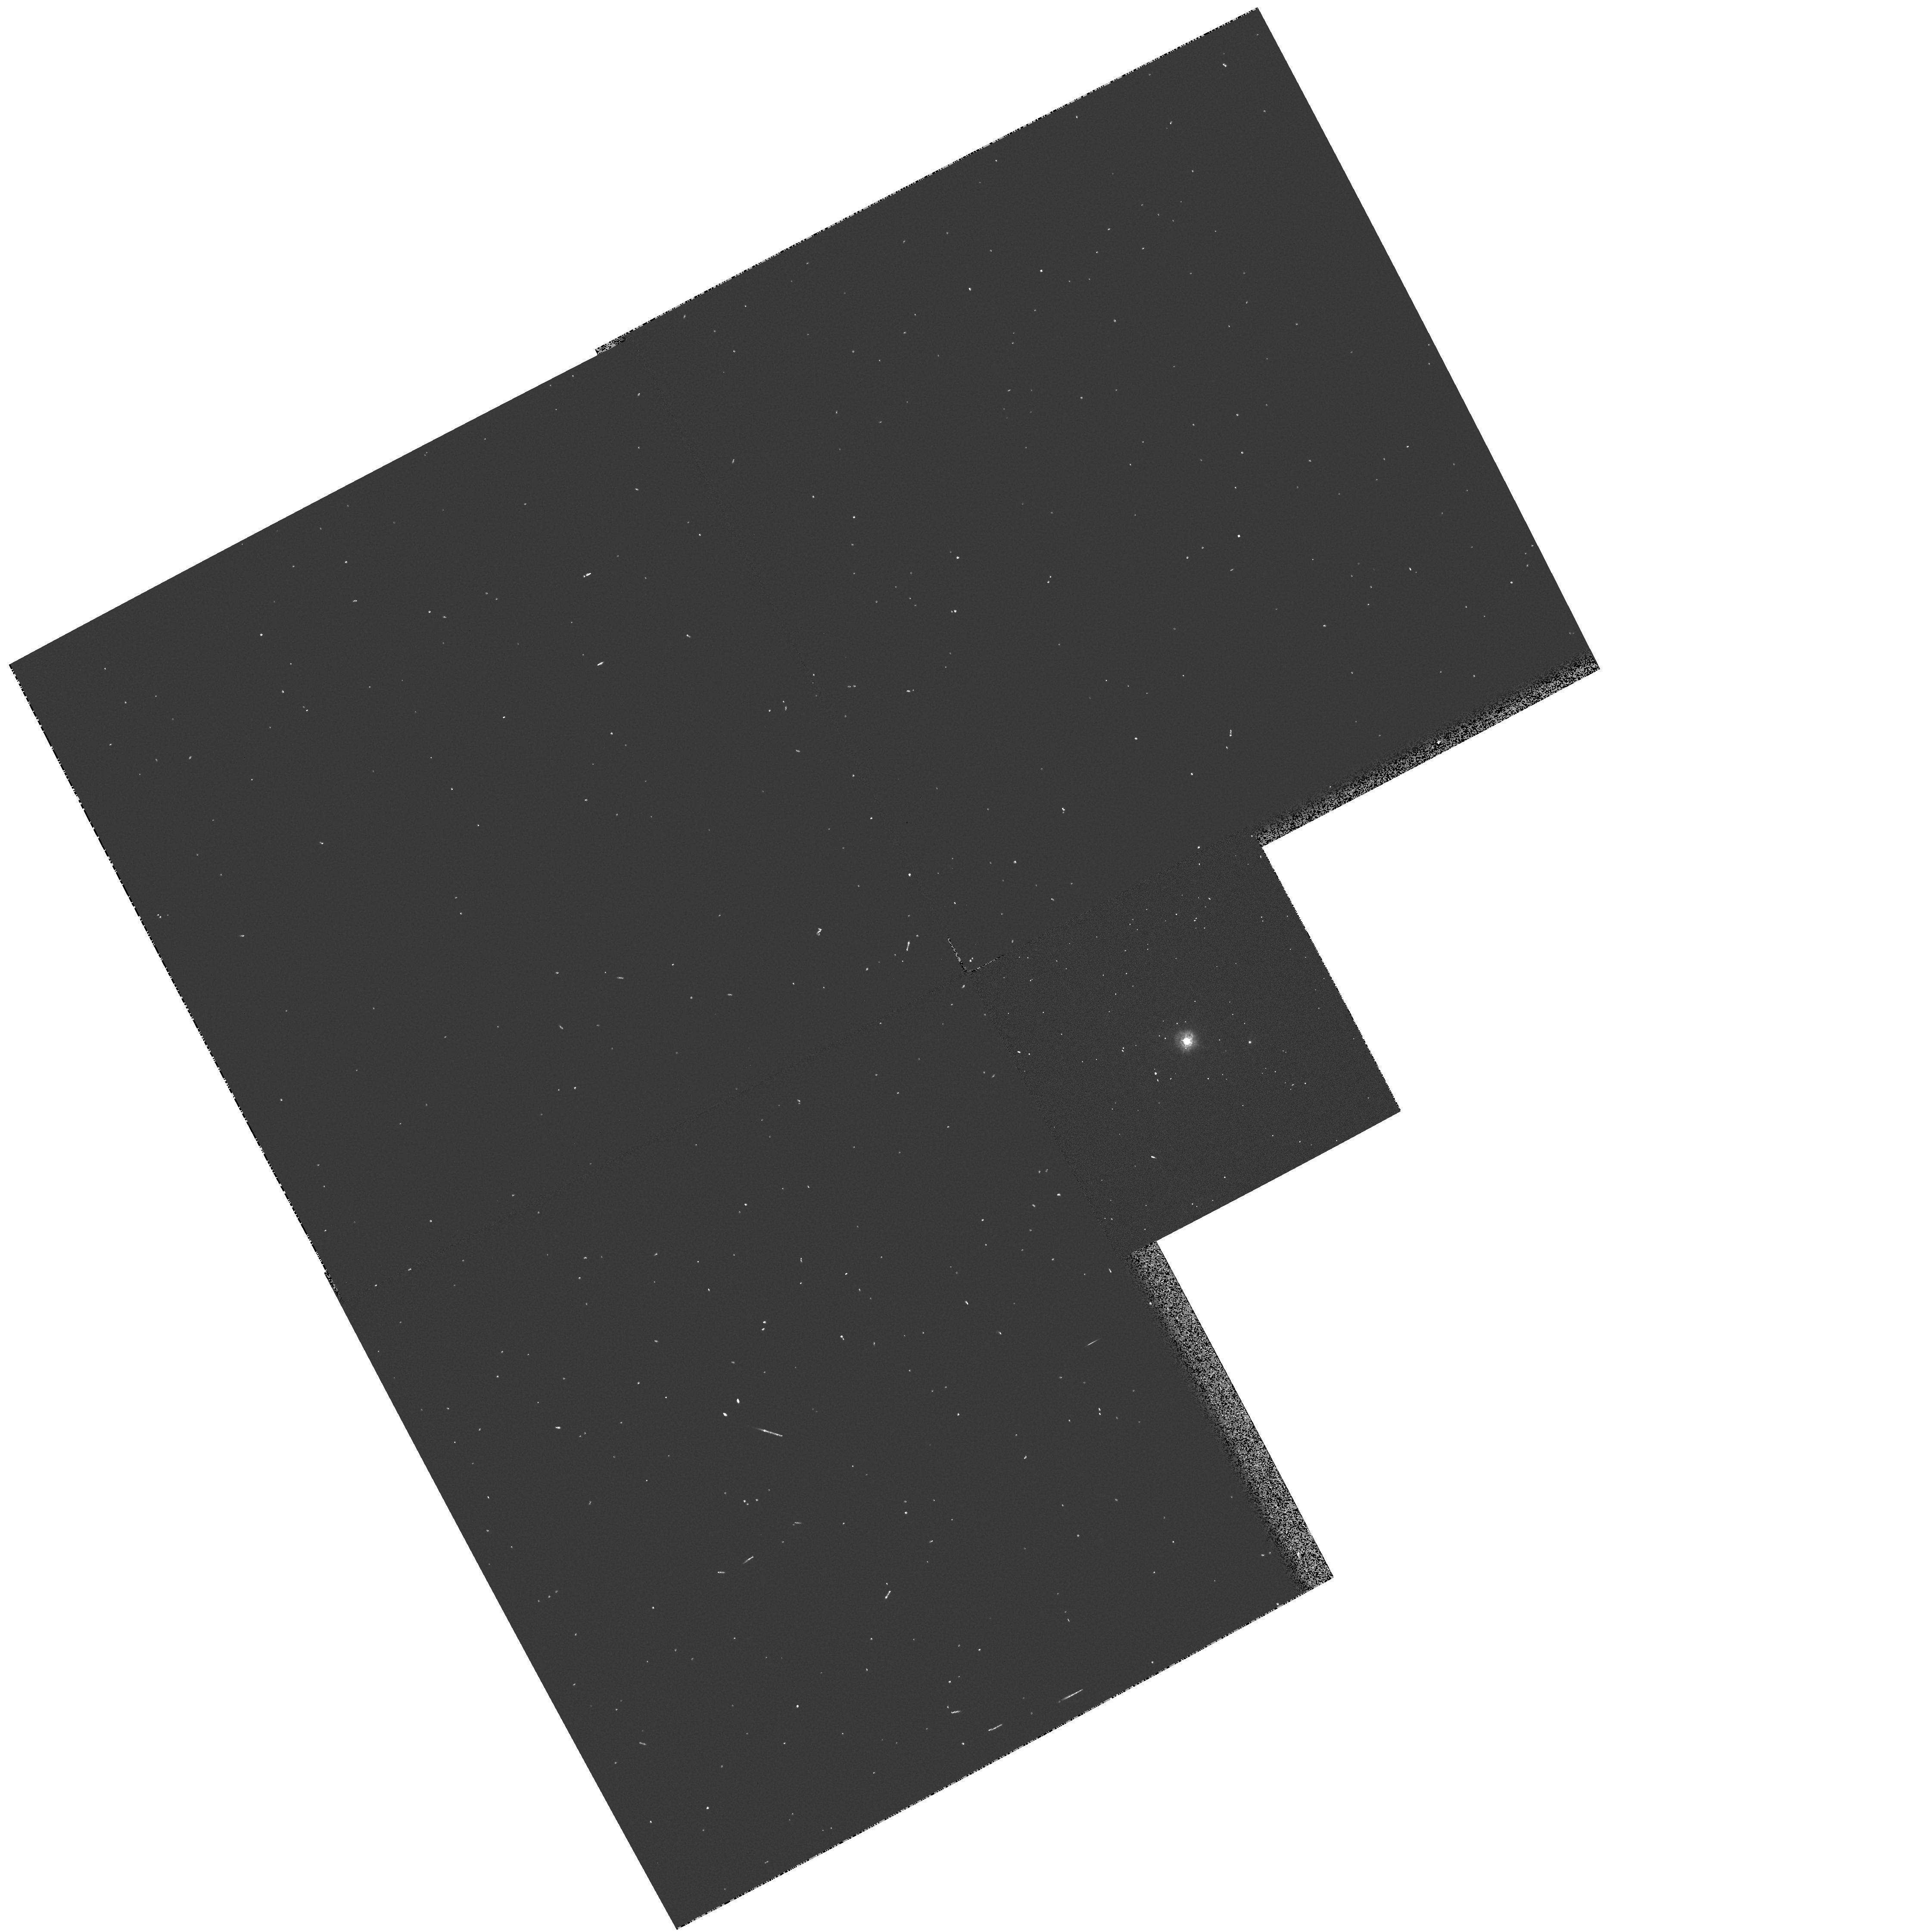
Target: HD22468
Instrument: WFPC2/PC
Filter: F255W
Exposure: 2 min
Observation ID: hst_7209_04_wfpc2_pc_f255w_u3yn04

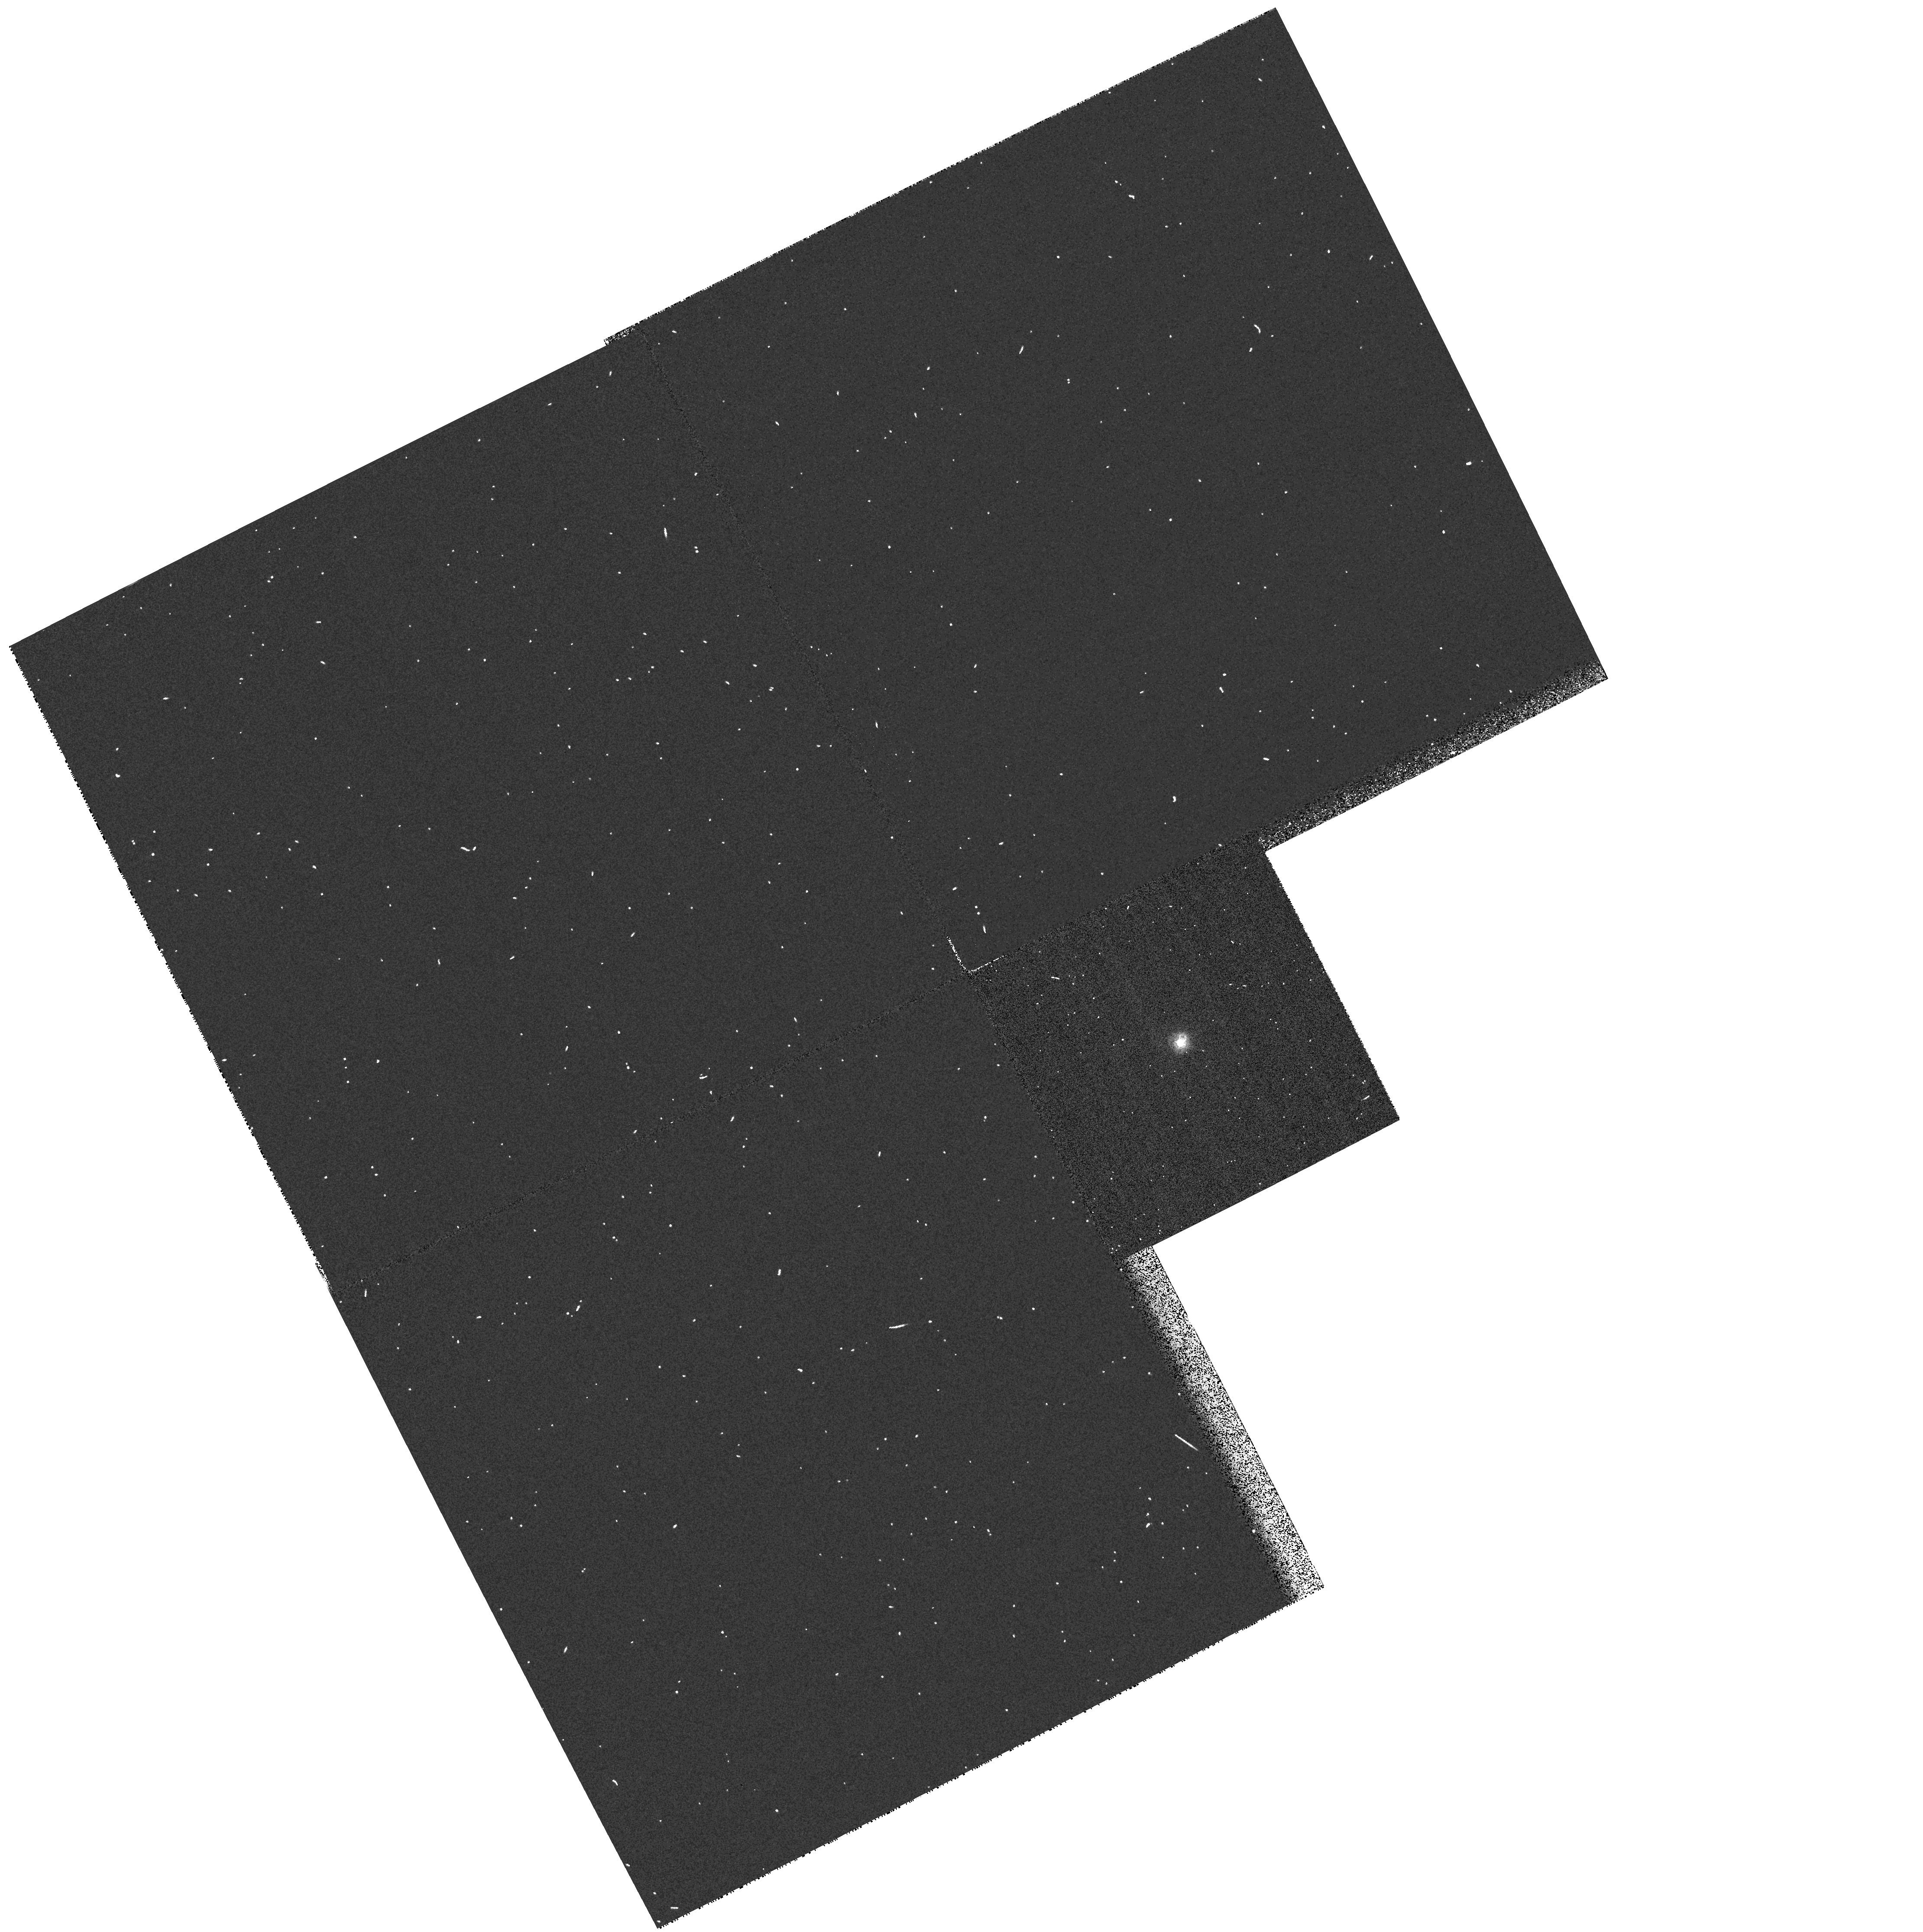
Target: HD216489
Instrument: WFPC2/PC
Filter: F255W
Exposure: 2 min
Observation ID: hst_7209_03_wfpc2_pc_f255w_u3yn03

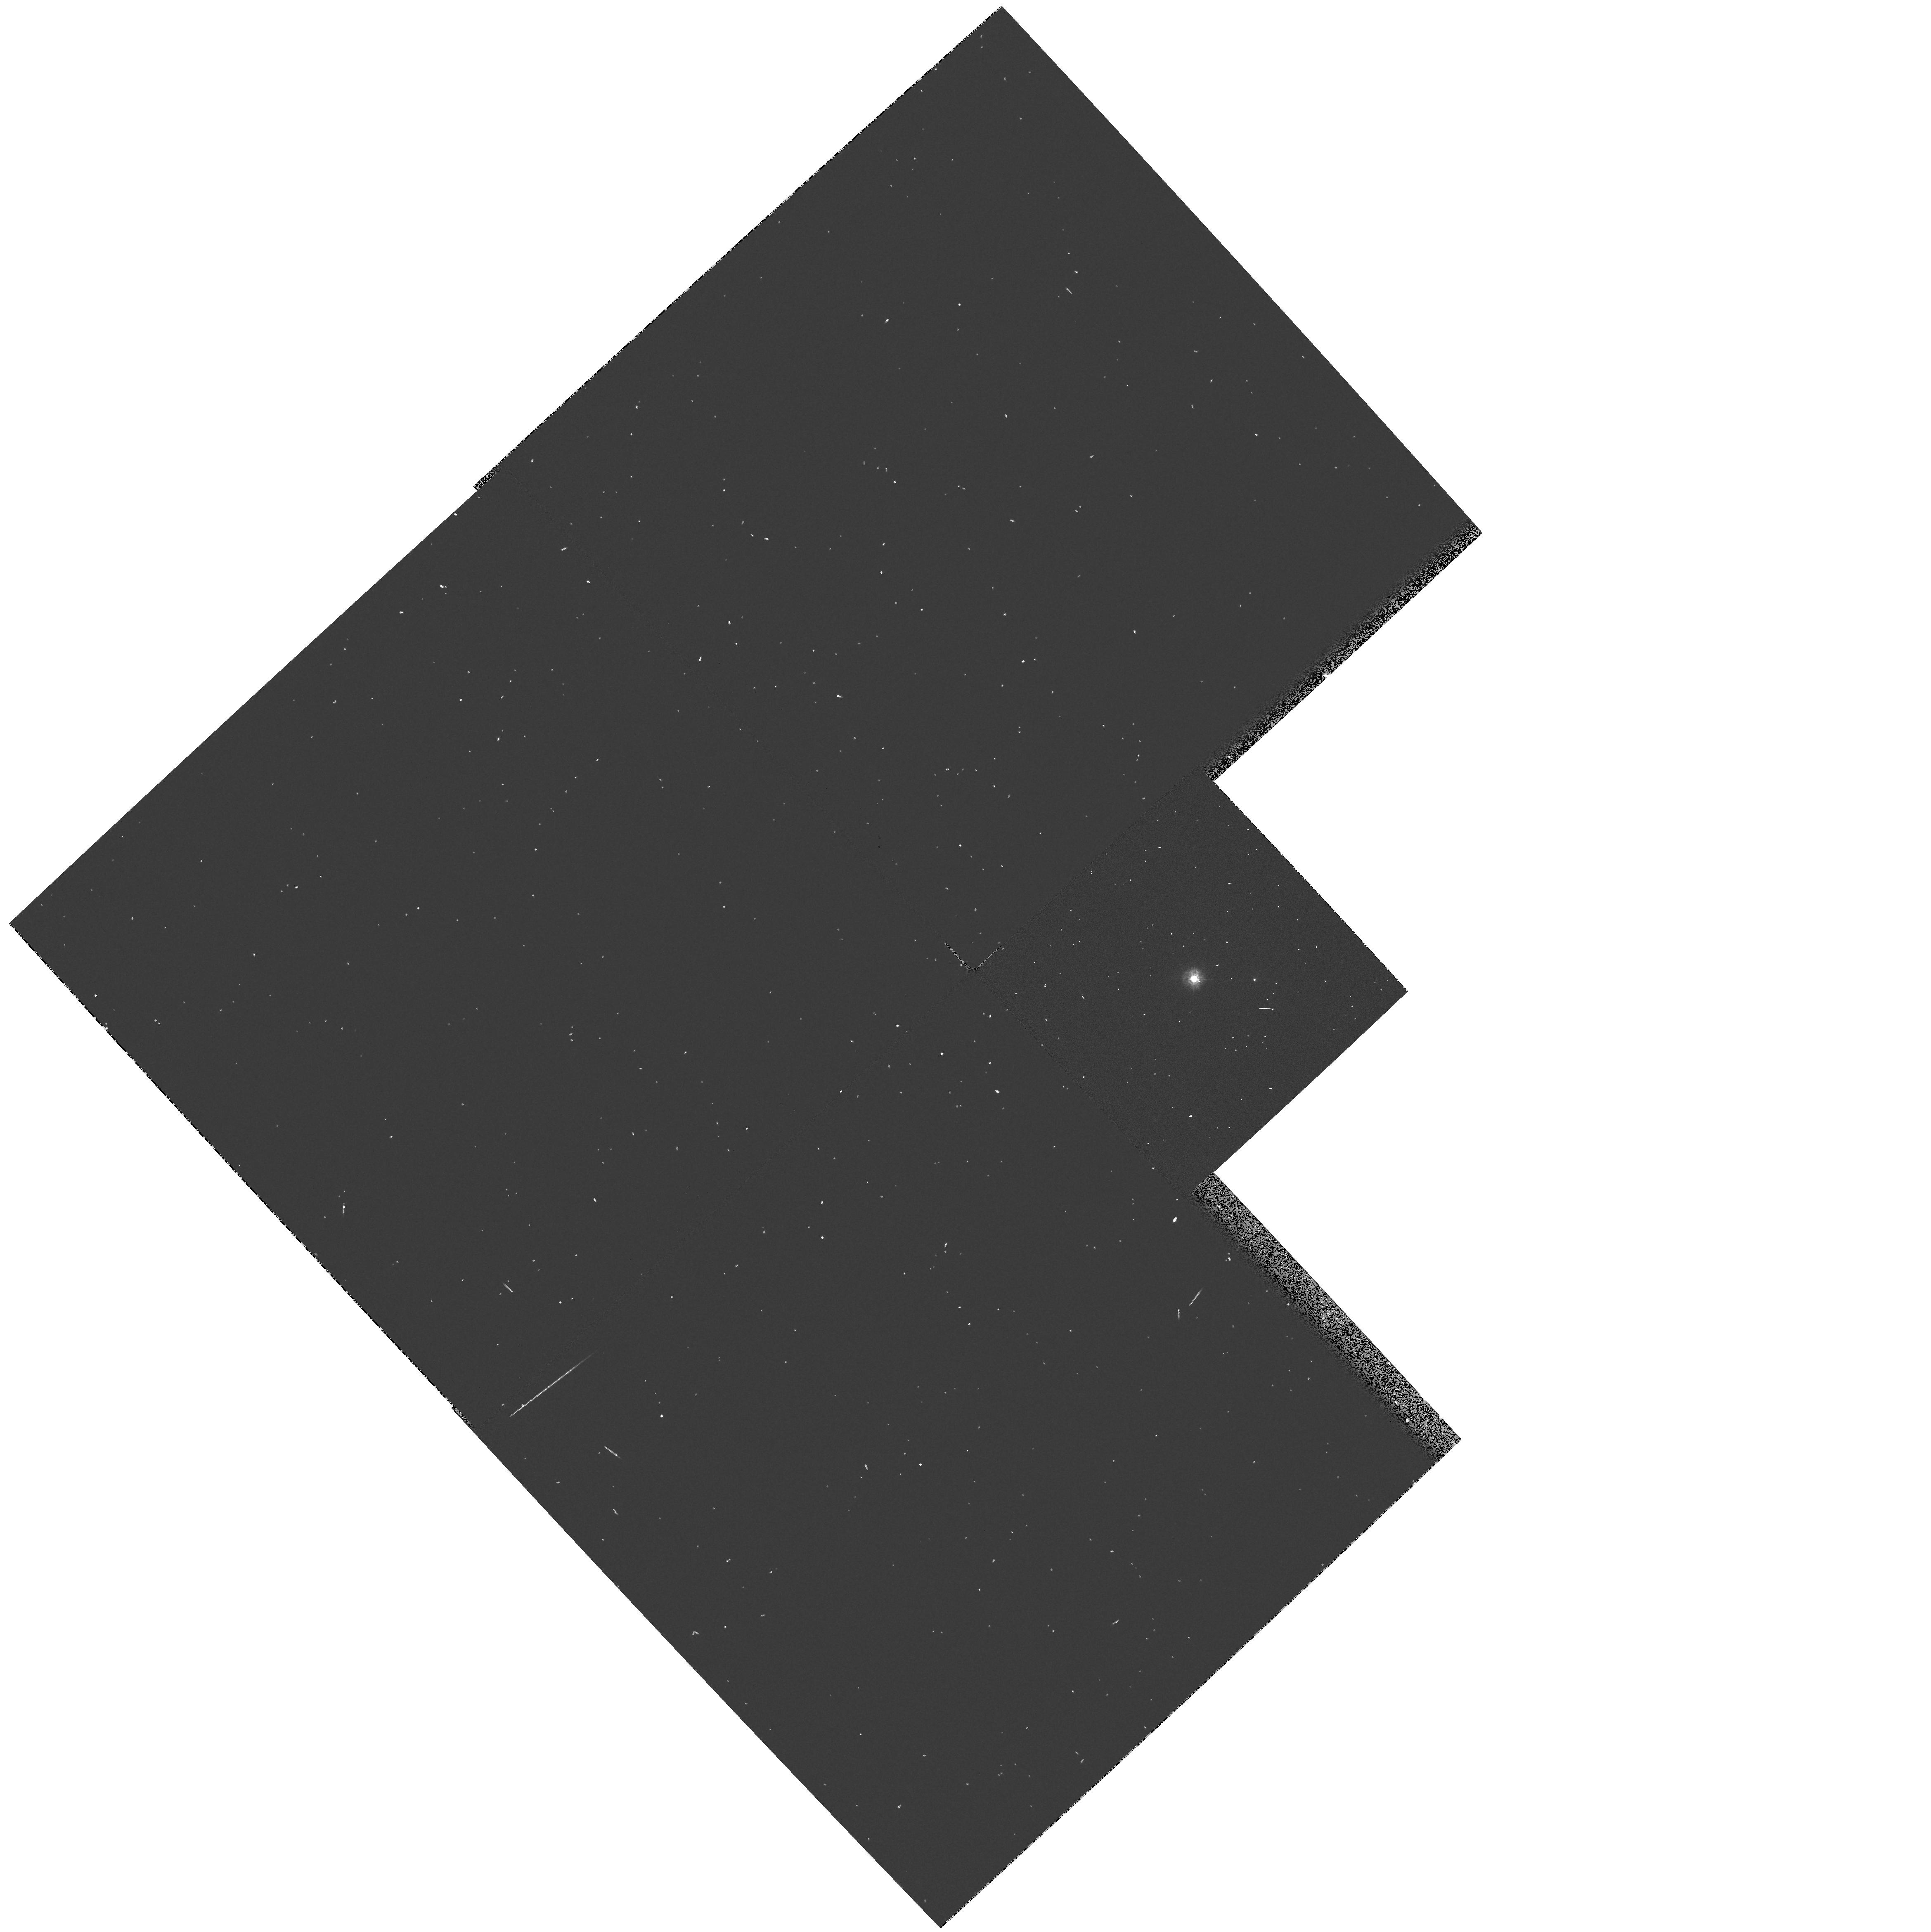
Target: HD22468
Instrument: WFPC2/PC
Filter: F255W
Exposure: 2 min
Observation ID: hst_7209_01_wfpc2_pc_f255w_u3yn01

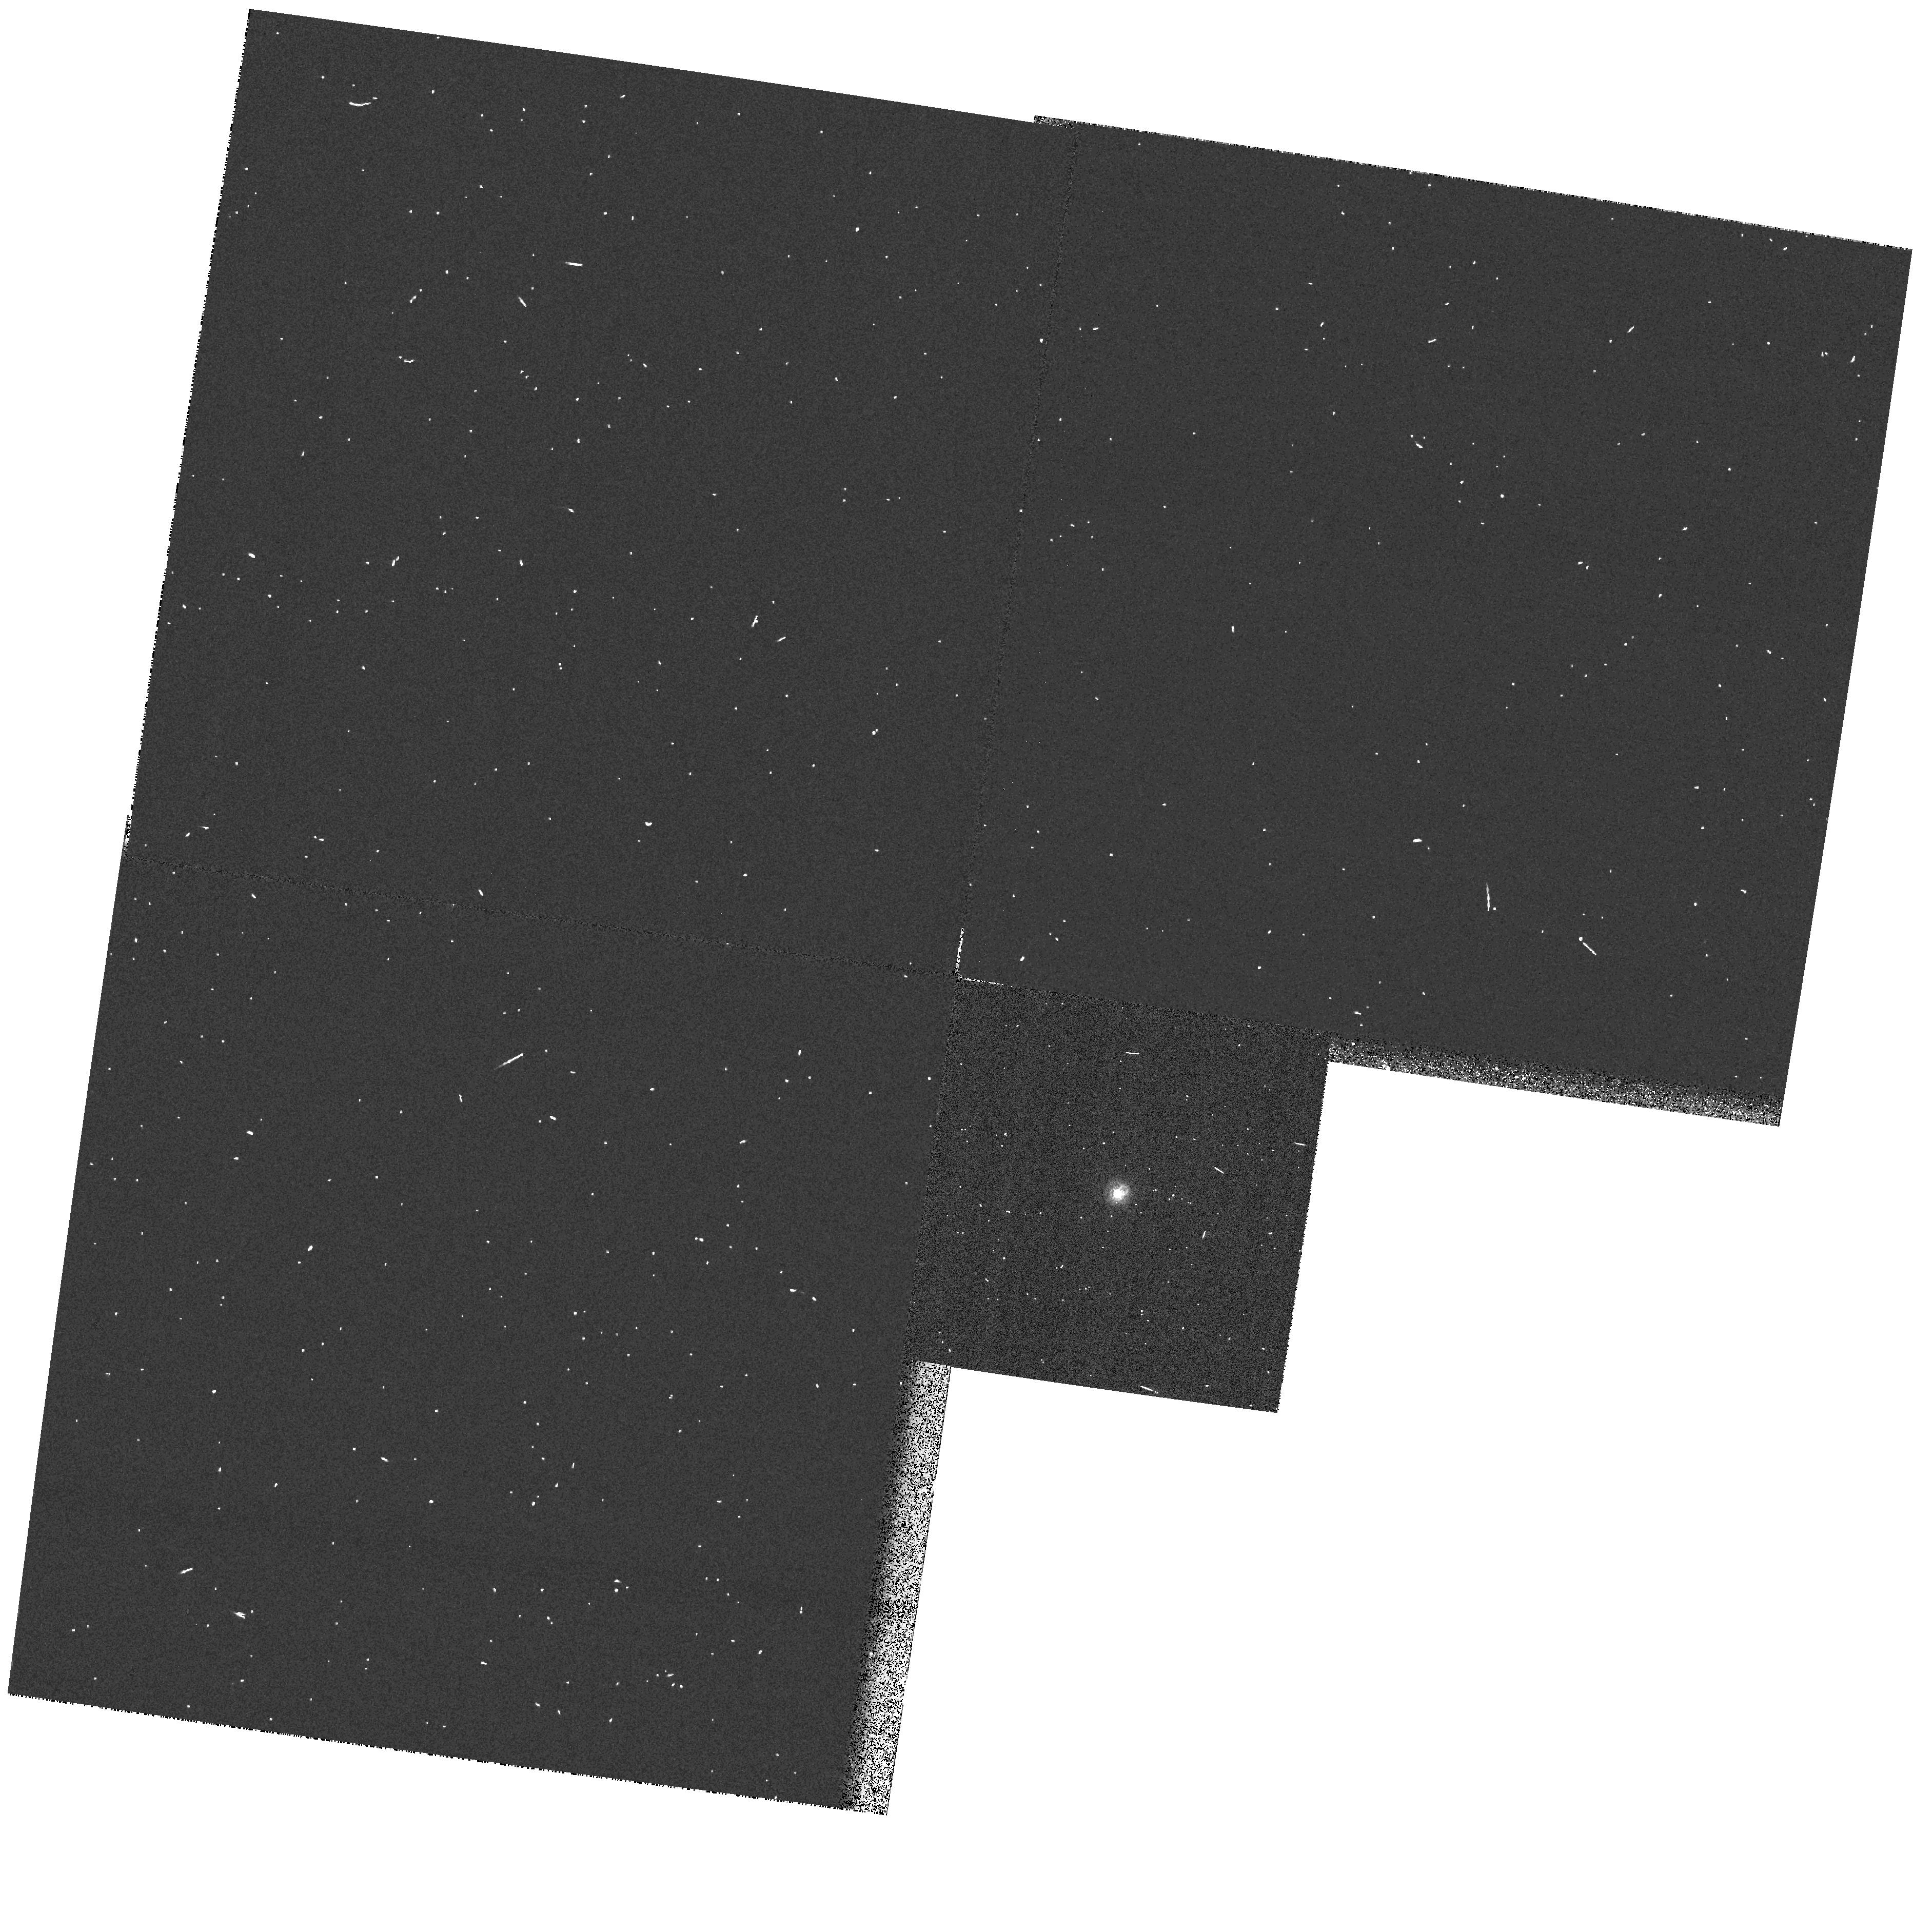
Target: HD216489
Instrument: WFPC2/PC
Filter: F255W
Exposure: 2 min
Observation ID: hst_7209_06_wfpc2_pc_f255w_u3yn06

HST Observation Coordinated with NASA/Stanford Gravity Probe_B {GP-B} Experiment (PI: Shapiro, Irwin)

We propose to use six orbits to obtain WFPC2 images through several filters at two roll orientations for each of the three bright RS CVn stars (V<5.8) that are the candidates for use as the guide star of the NASA/Stanford Gravity Probe-B (GP-B) mission. GP-B is designed primarily to measure the "frame-dragging" effect predicted by general relativity, in this case the slow eastward rotation of locally inertial frames with respect to the "fixed stars" due to the diurnal rotation of the earth's mass. The uncertainty of the proper motion of the guide star in an extragalactic frame places one limit on the accuracy of the measurement of frame dragging. The standard error of the rate of motion during the mission should be less than 0.3 milliarcseconds per year. This level can be achieved for our RS CVn radio binaries by means of astrometric VLBI observations spanning about a decade. However, the presence of any third component orbiting the selected guide star with a period in the range of about 100 days to 100 years could cause the mean transverse motion of the image seen by GP-B to differ significantly from that measured by VLBI. Our proposed WFPC2 images will allow a search for plausible main-sequence companions not detectable by other means.